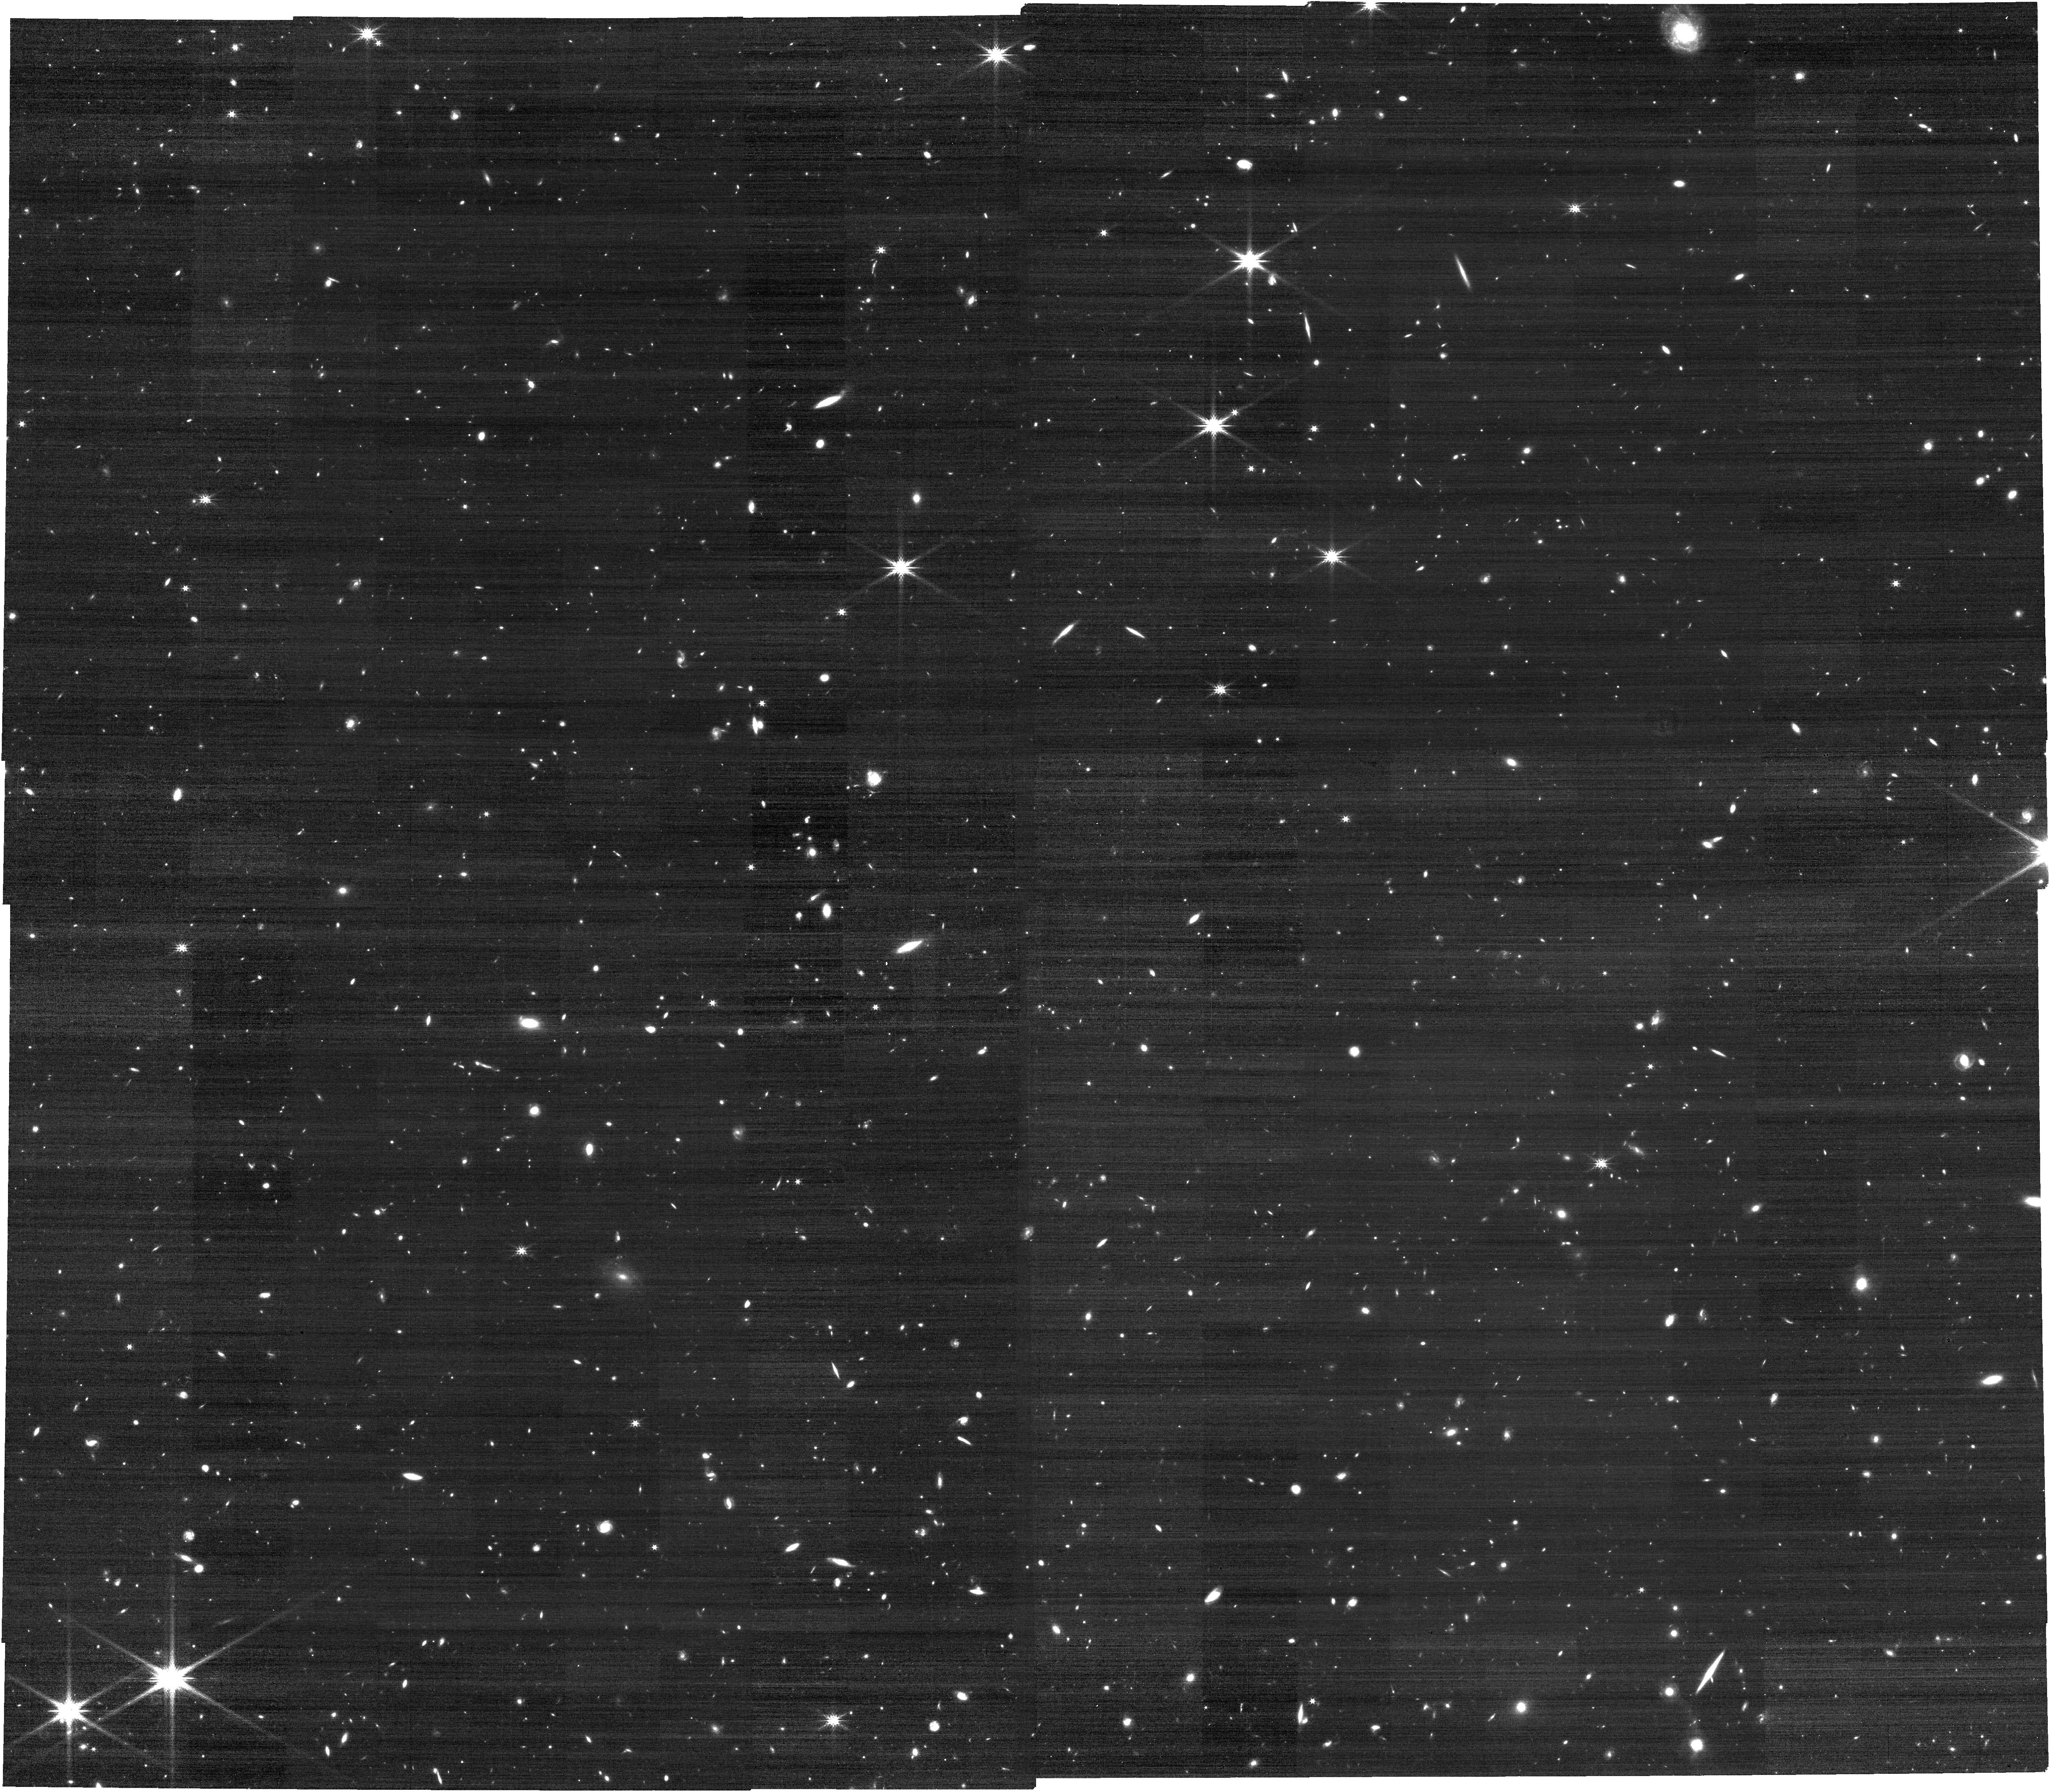
Target: JWSTLYC-SSA22APTCAT-COPY-1
Instrument: NIRCAM
Filter: F277W
Exposure: 13 min
Observation ID: jw01869-o006_t004_nircam_clear-f277w

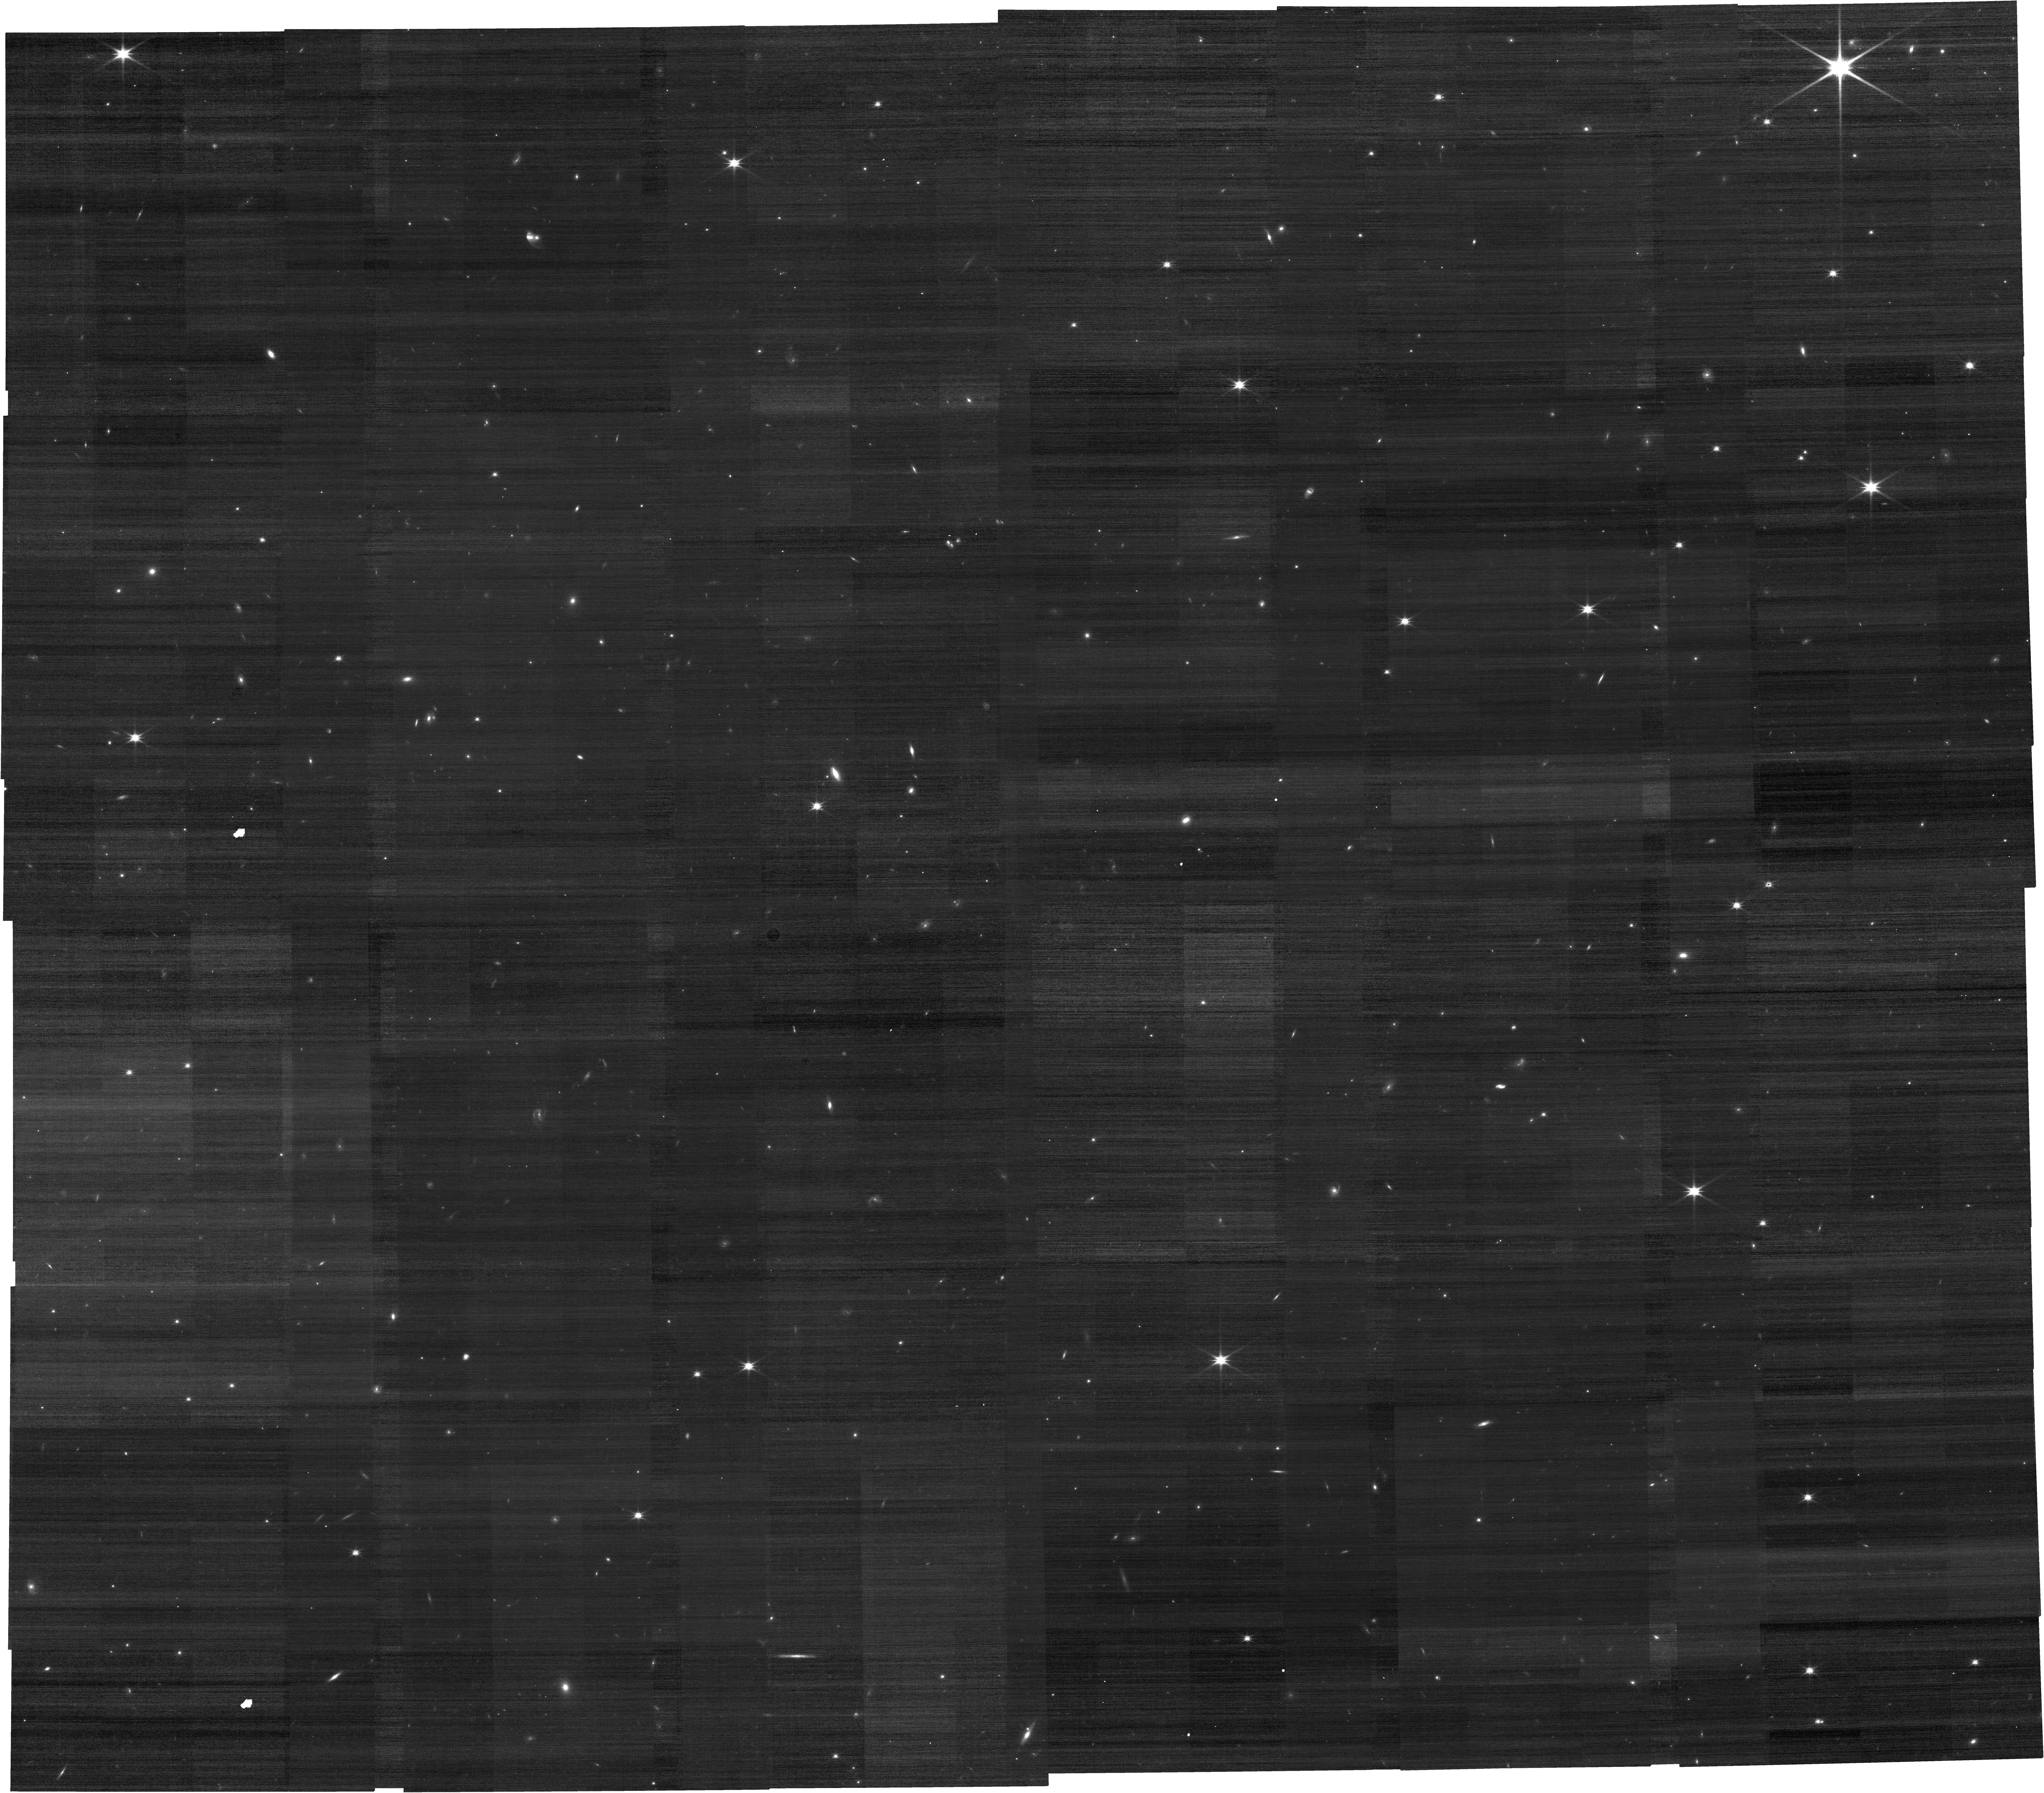
Target: JWSTLYC-SSA22APTCAT-COPY
Instrument: NIRCAM
Filter: F150W
Exposure: 13 min
Observation ID: jw01869-o005_t003_nircam_clear-f150w

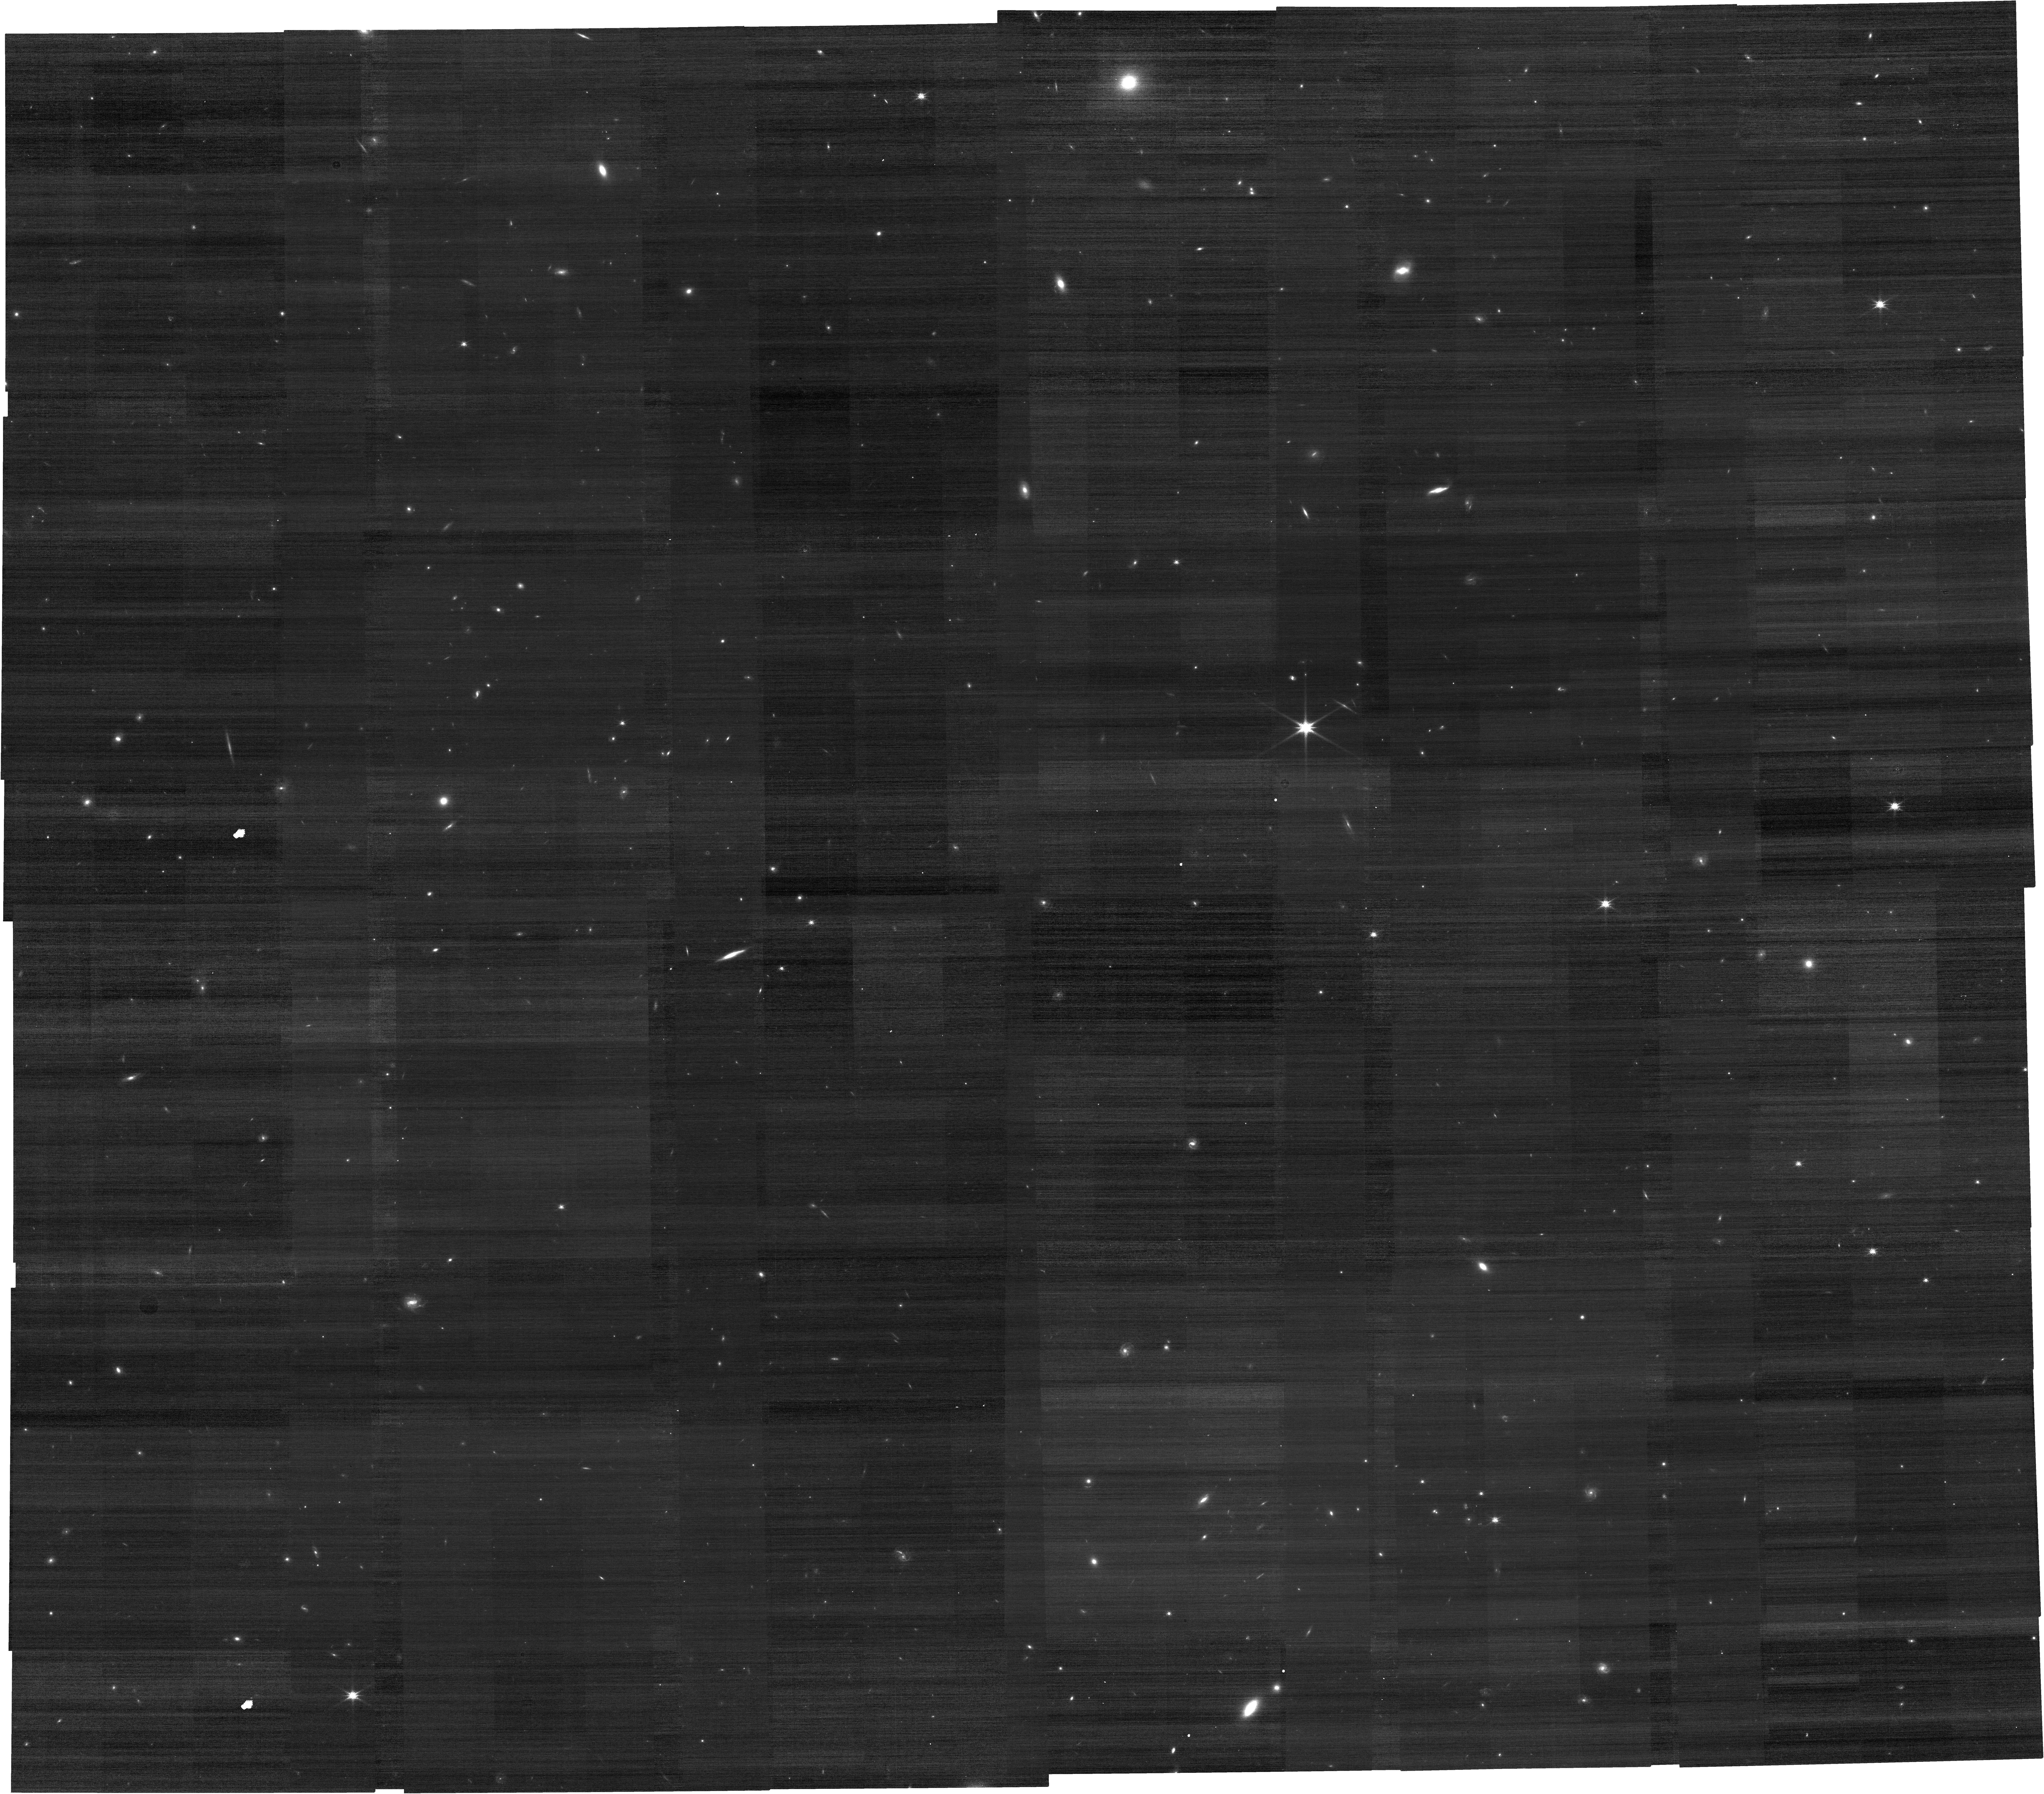
Target: JWSTLYC-WPAPTCAT-COPY
Instrument: NIRCAM
Filter: F150W
Exposure: 13 min
Observation ID: jw01869-o004_t005_nircam_clear-f150w

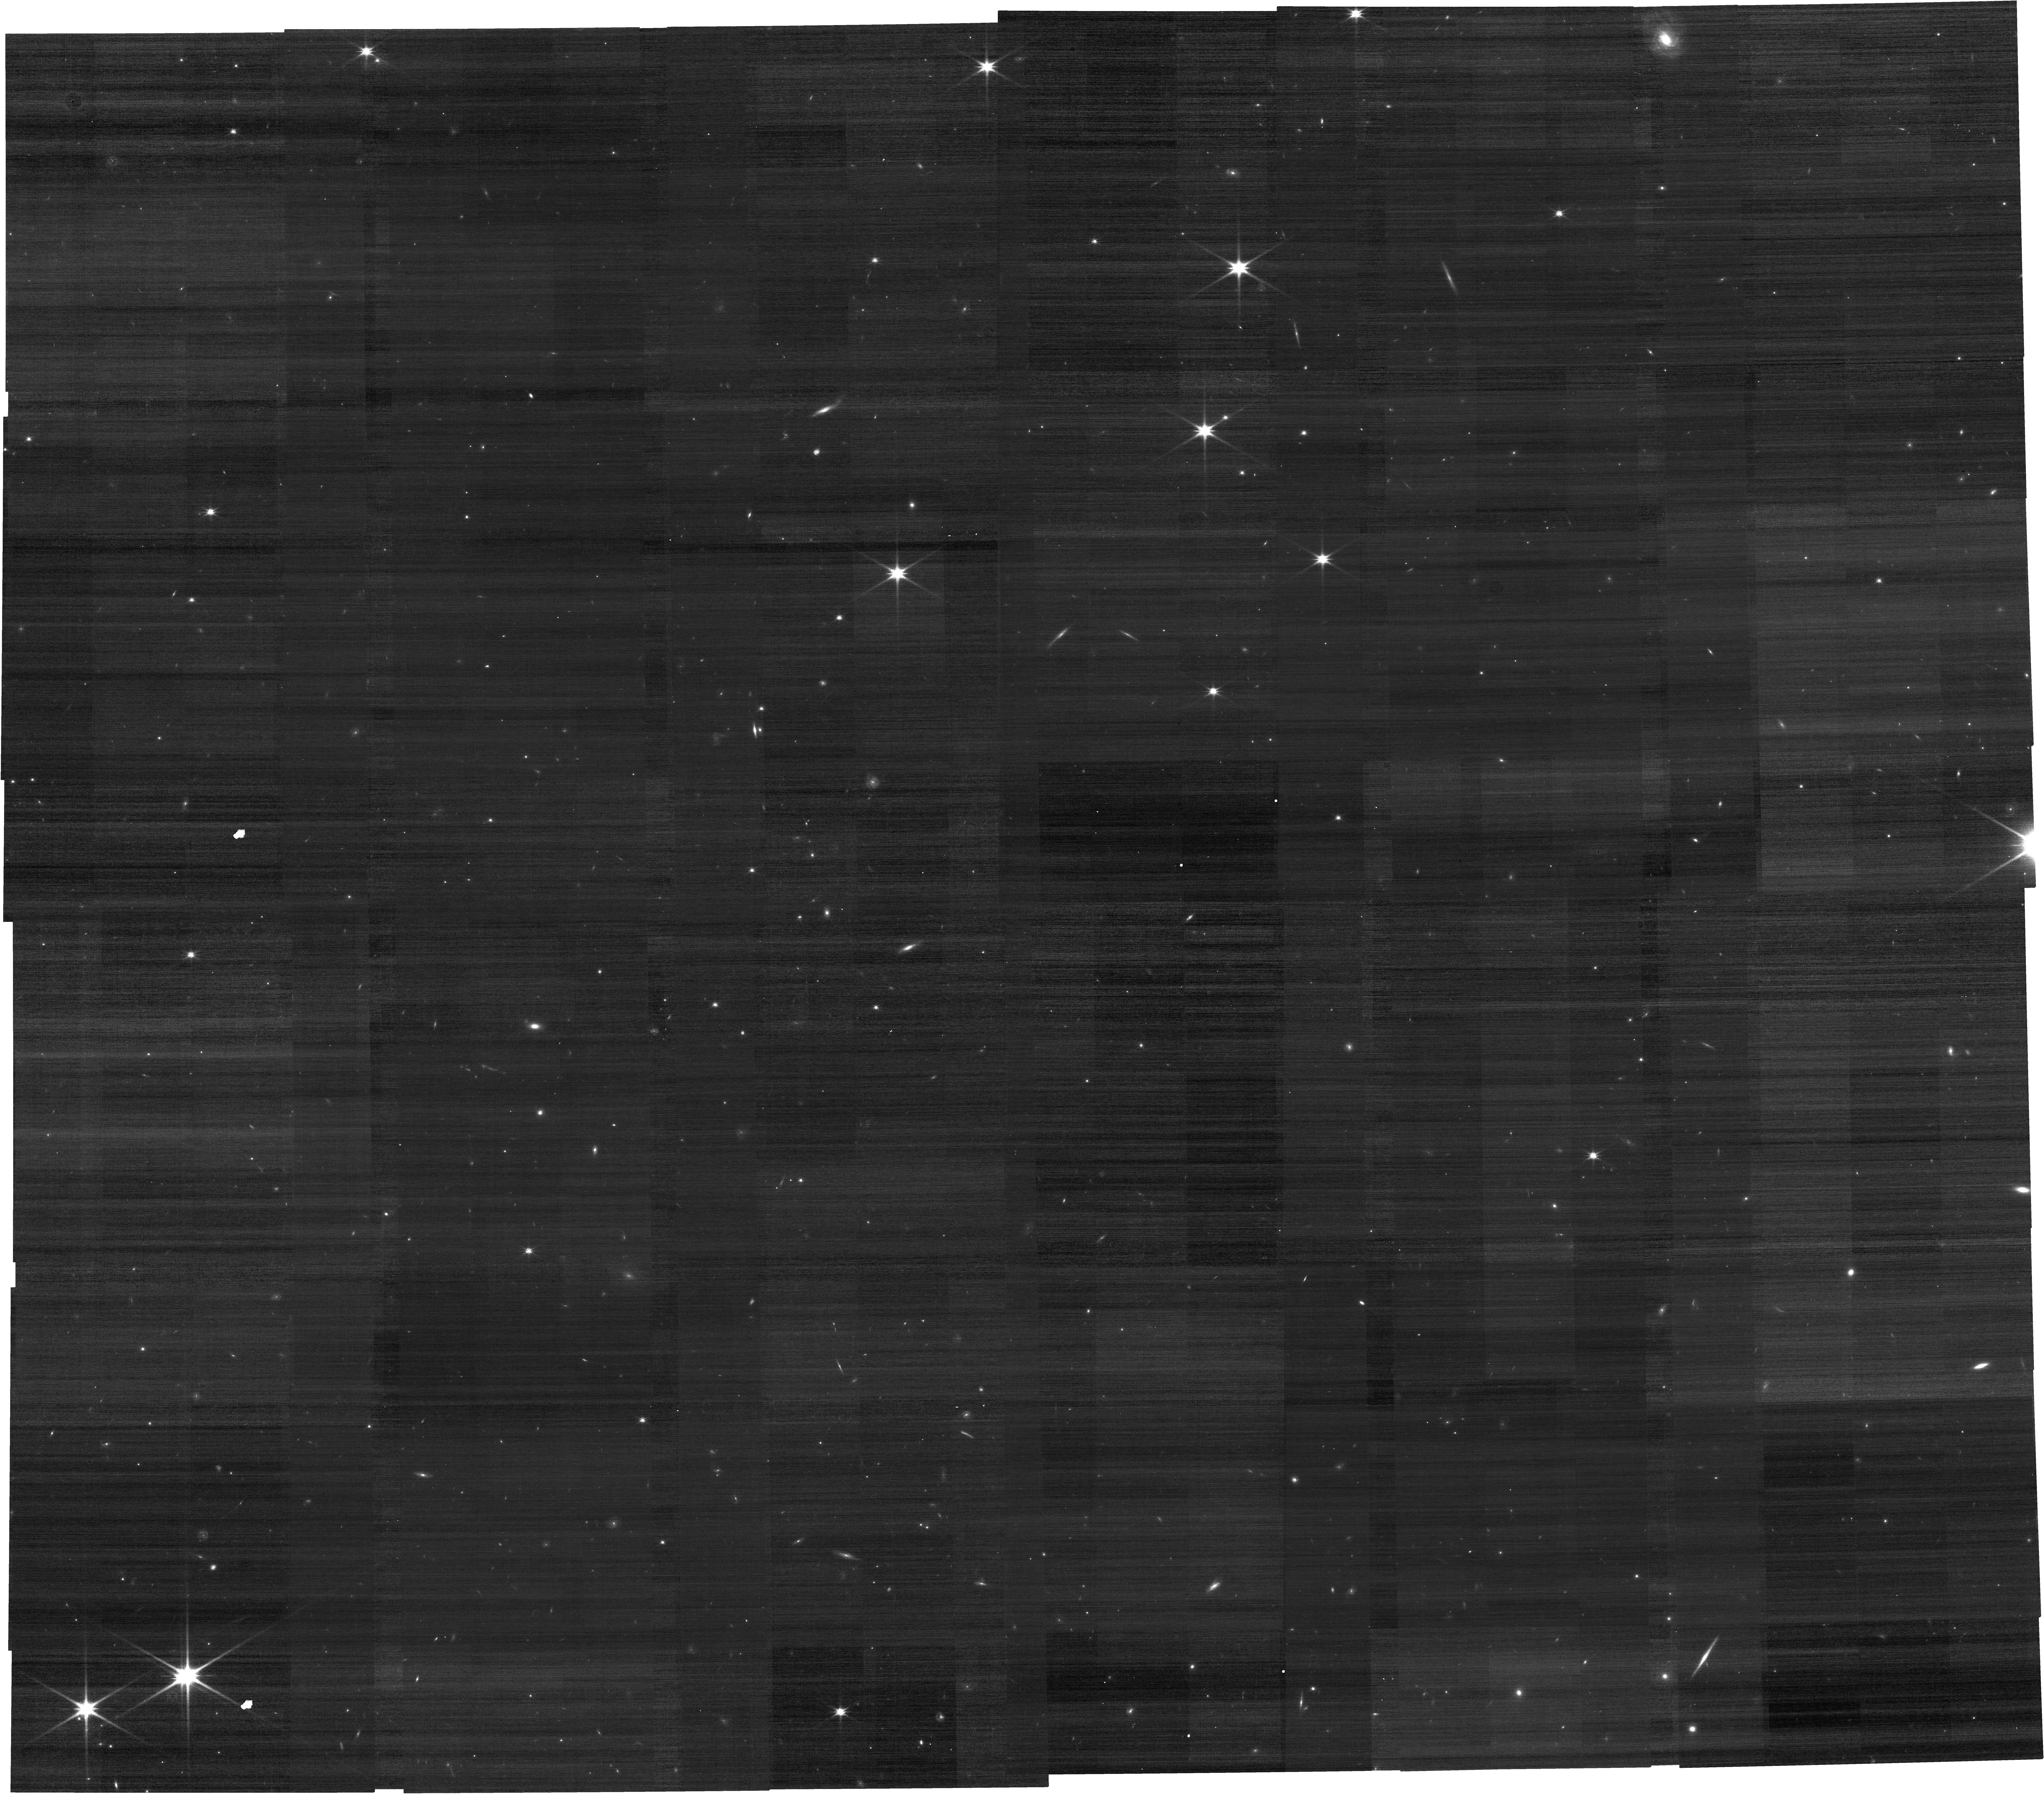
Target: JWSTLYC-SSA22APTCAT-COPY-1
Instrument: NIRCAM
Filter: F150W
Exposure: 13 min
Observation ID: jw01869-o006_t004_nircam_clear-f150w

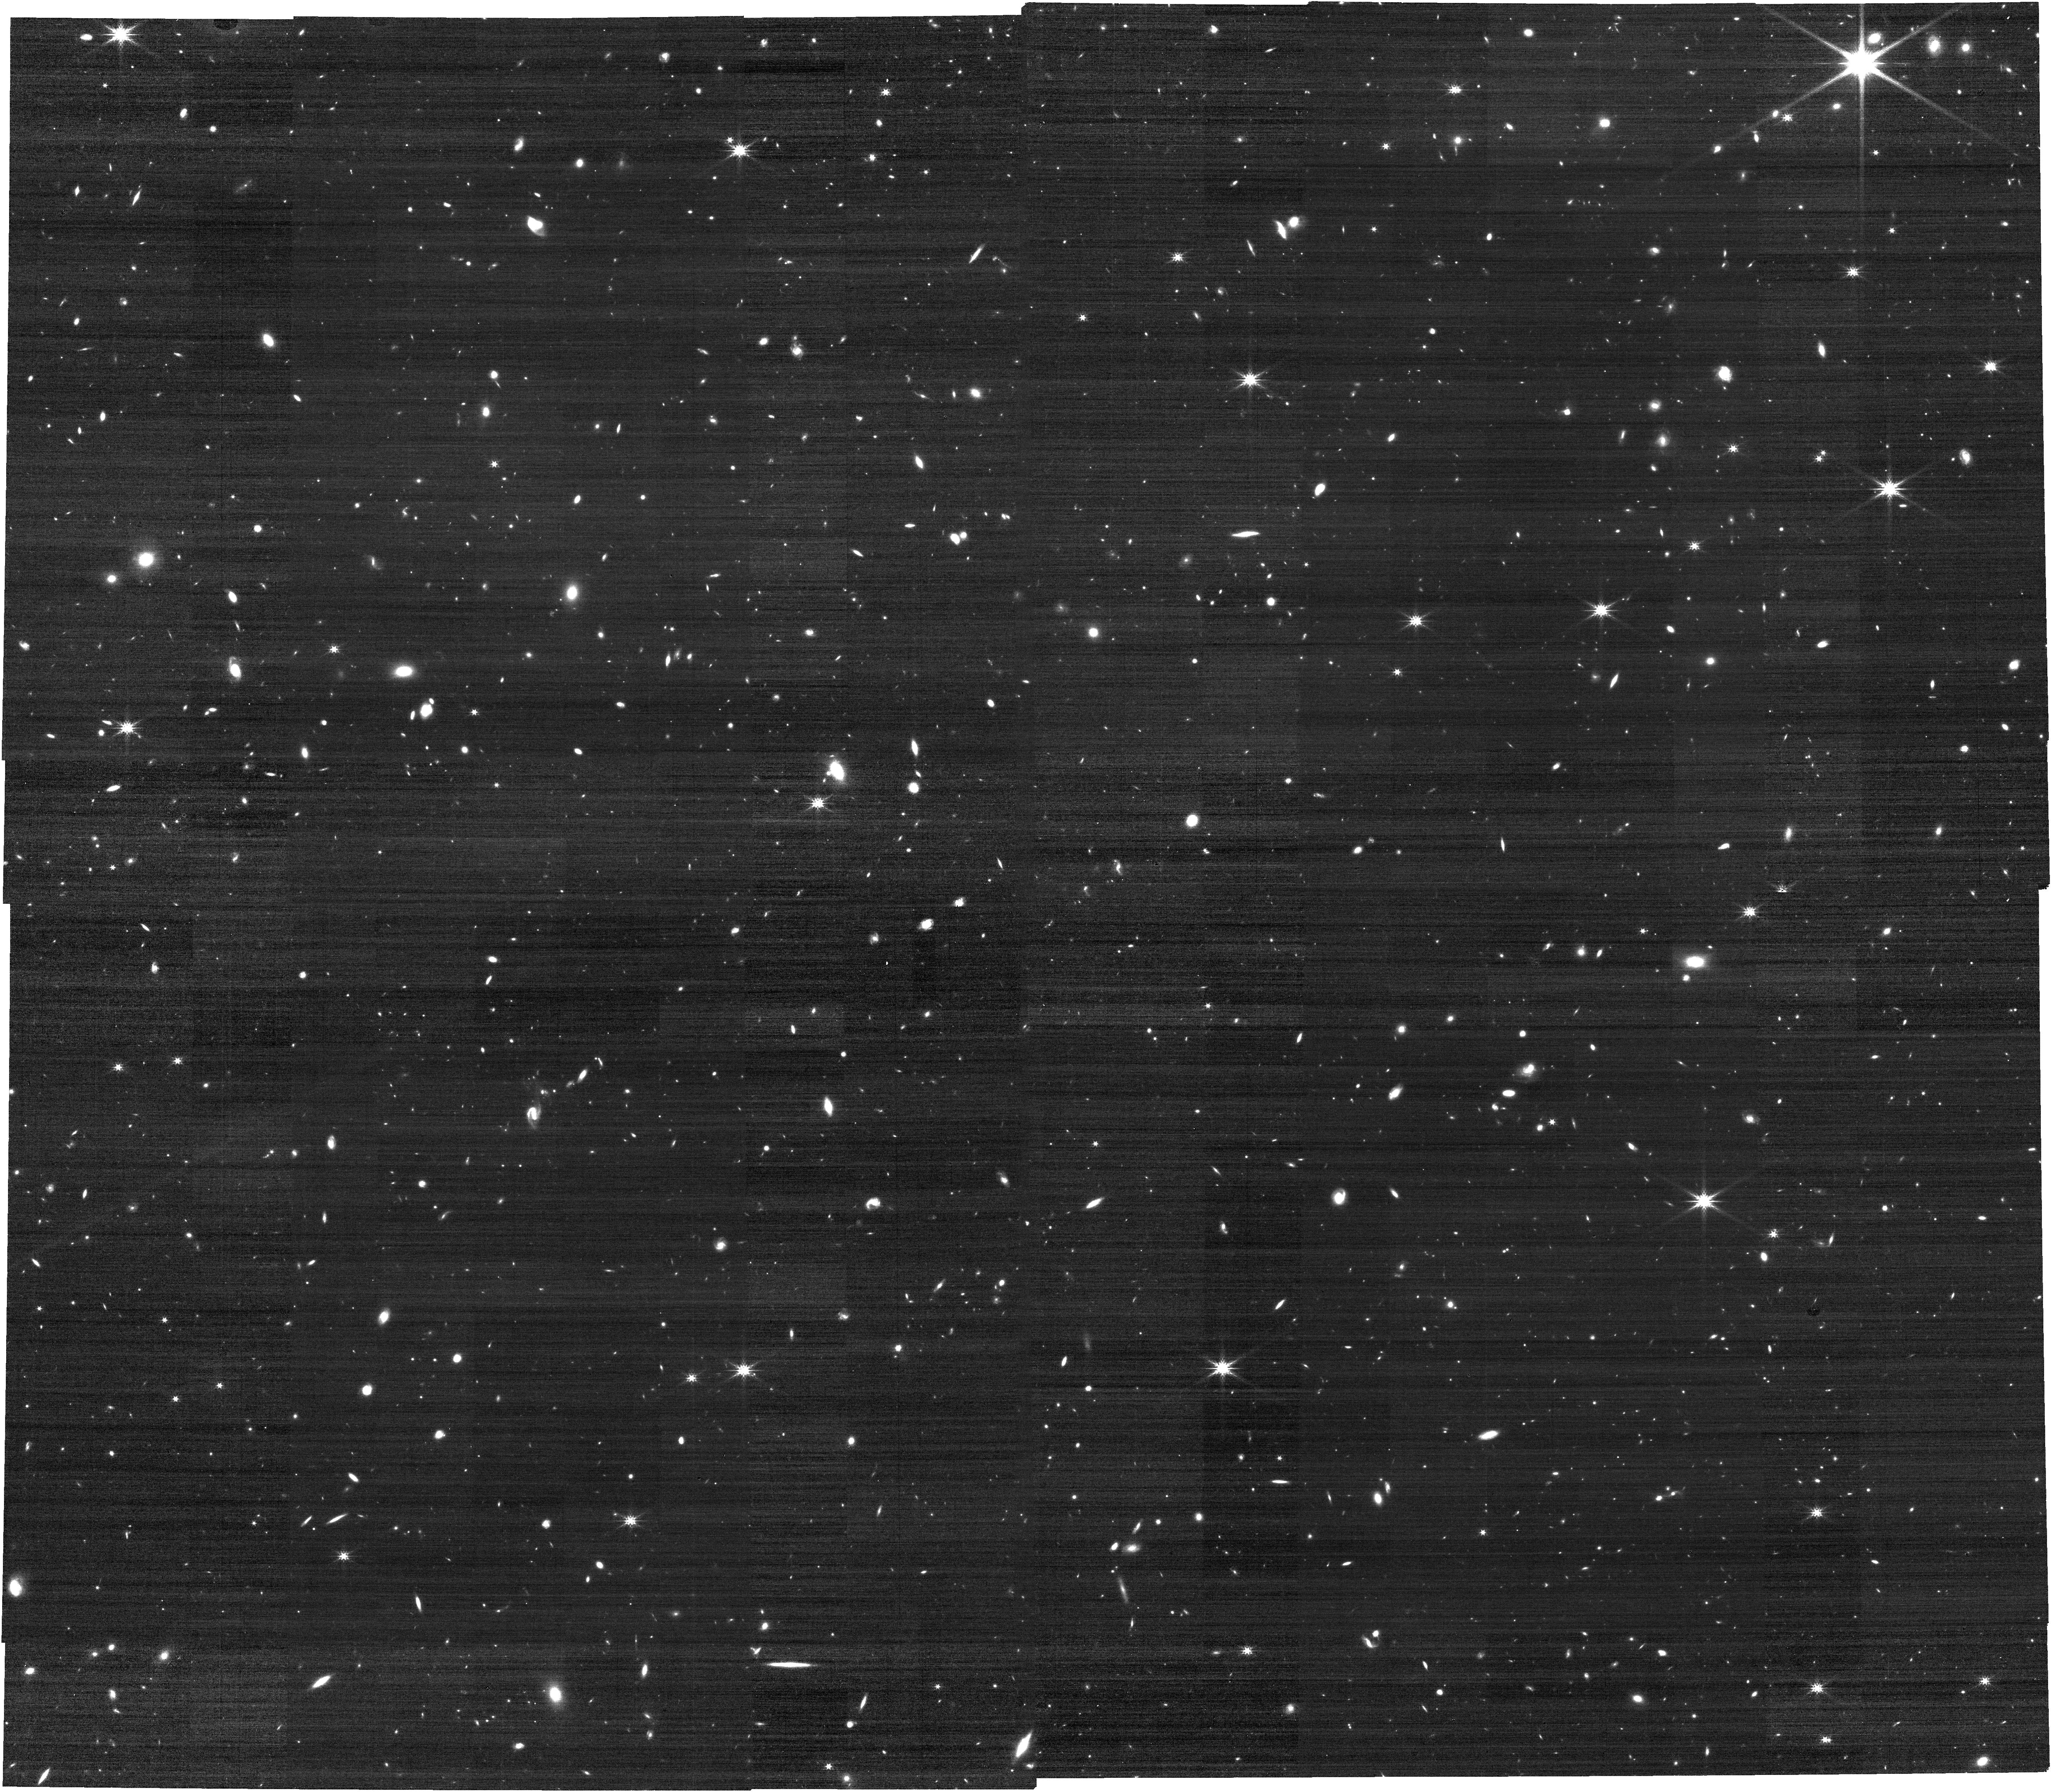
Target: JWSTLYC-SSA22APTCAT-COPY
Instrument: NIRCAM
Filter: F277W
Exposure: 13 min
Observation ID: jw01869-o005_t003_nircam_clear-f277w

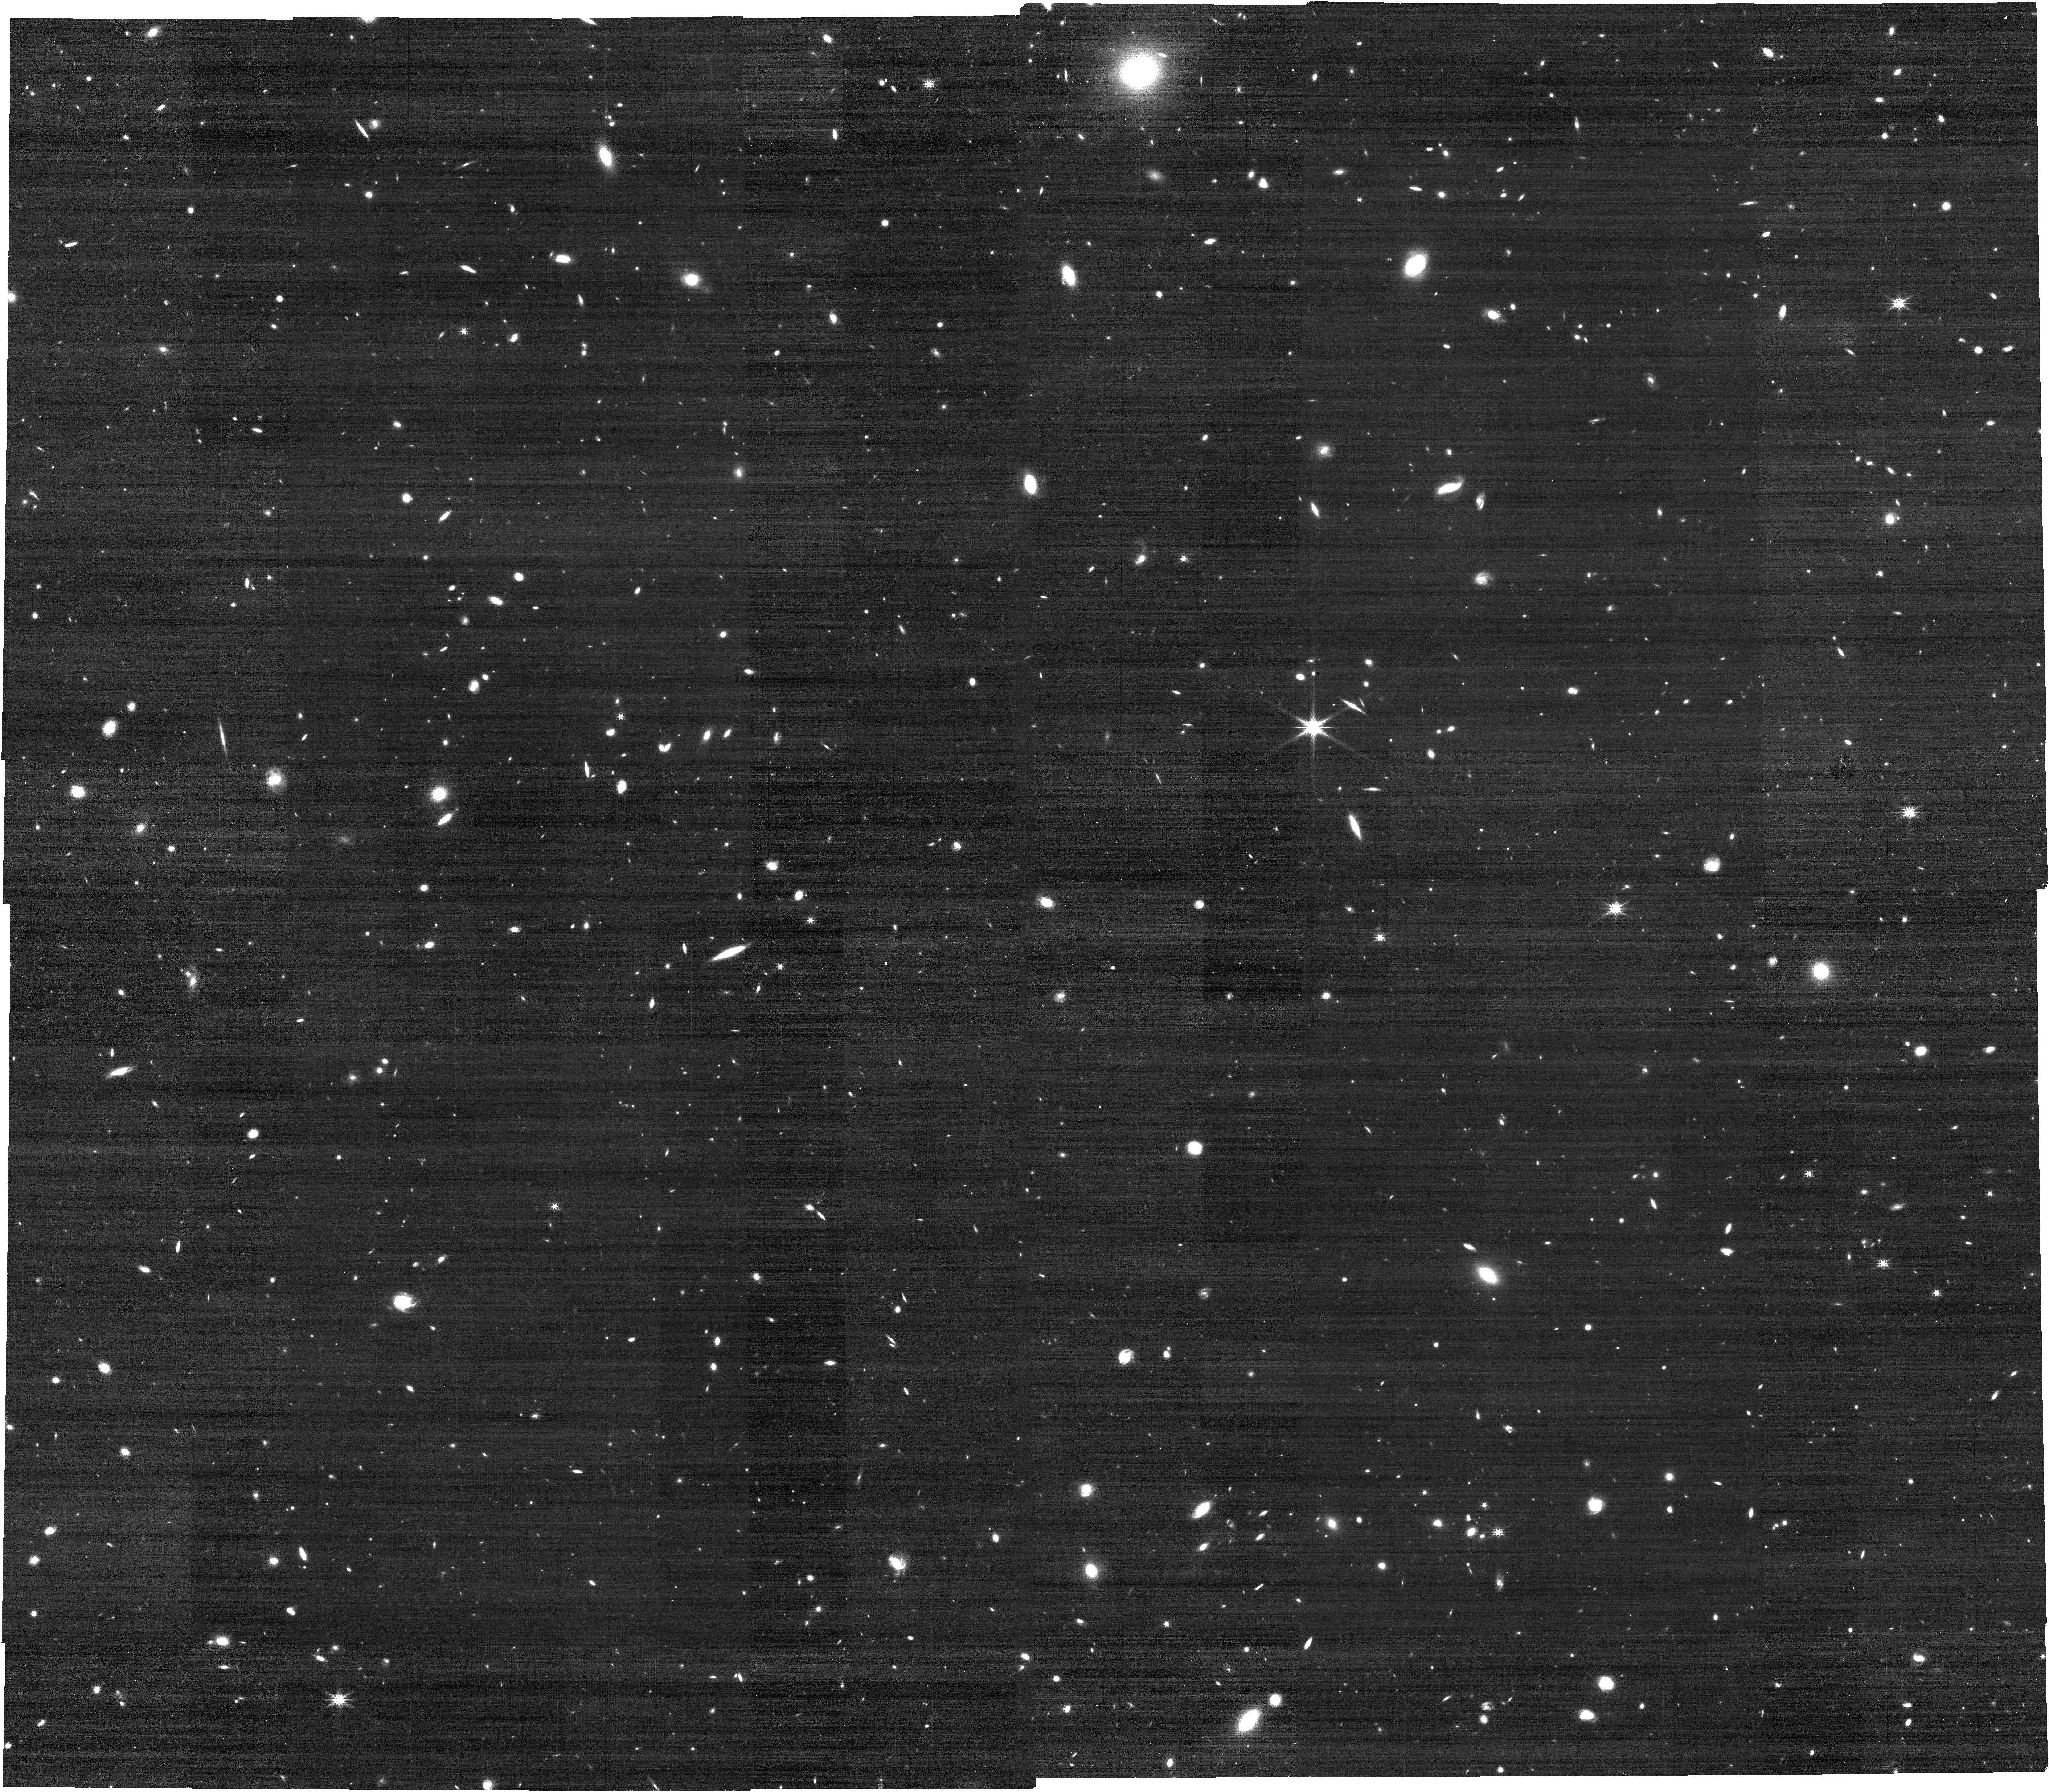
Target: JWSTLYC-WPAPTCAT-COPY
Instrument: NIRCAM
Filter: F277W
Exposure: 13 min
Observation ID: jw01869-o004_t005_nircam_clear-f277w

LyC22 - Deep spectroscopic insights on star-forming galaxies 2.2 Gyr after the Big Bang (PI: Schaerer, Daniel)

We propose the LyC22 survey, a reference survey at z~3, to provide deep rest-optical spectra of Lyman continuum (LyC) emitting galaxies and comparison samples at 2.2 Gyr after the Big Bang. The proposed NIRSpec observations will provide a full spectral coverage over ~2800-6800 Ang rest-frame, including the major indicators of LyC escape, which have recently been established from studies at low-z. The full suite of faint optical emission lines will be used to test the indirect LyC indicators, determine ISM properties (density, temperature, abundances), and constrain the ionizing radiation field of LyC emitters, LyC non-emitters, and other star-forming galaxies at z~3. The observations will also allow us to examine a possible redshift evolution of these properties. Such a reference survey is uniquely possible at z~3, where the largest number of LyC emitters beyond z~0.4 is currently known. It is also the closest one can get to the epoch of reionization and obtain precision measurements of the LyC, the far-UV stellar and interstellar - already secured - and nebular spectra of the same galaxies with JWST. Such data are essential to obtain a consistent picture of stellar populations, the UV radiation field, abundances, and ISM properties of galaxies. Most importantly, understanding indirect LyC indicators at high-z is crucial since direct LyC detections are fundamentally not possible in the epoch of reionization. The LyC22 survey targets two fields selected from major high-z Lyman continuum surveys undertaken with Keck, Subaru and HST. It will obtain more than 200 deep spectra of z~3 star-forming galaxies, including 29 with known LyC emission or firm upper limits.